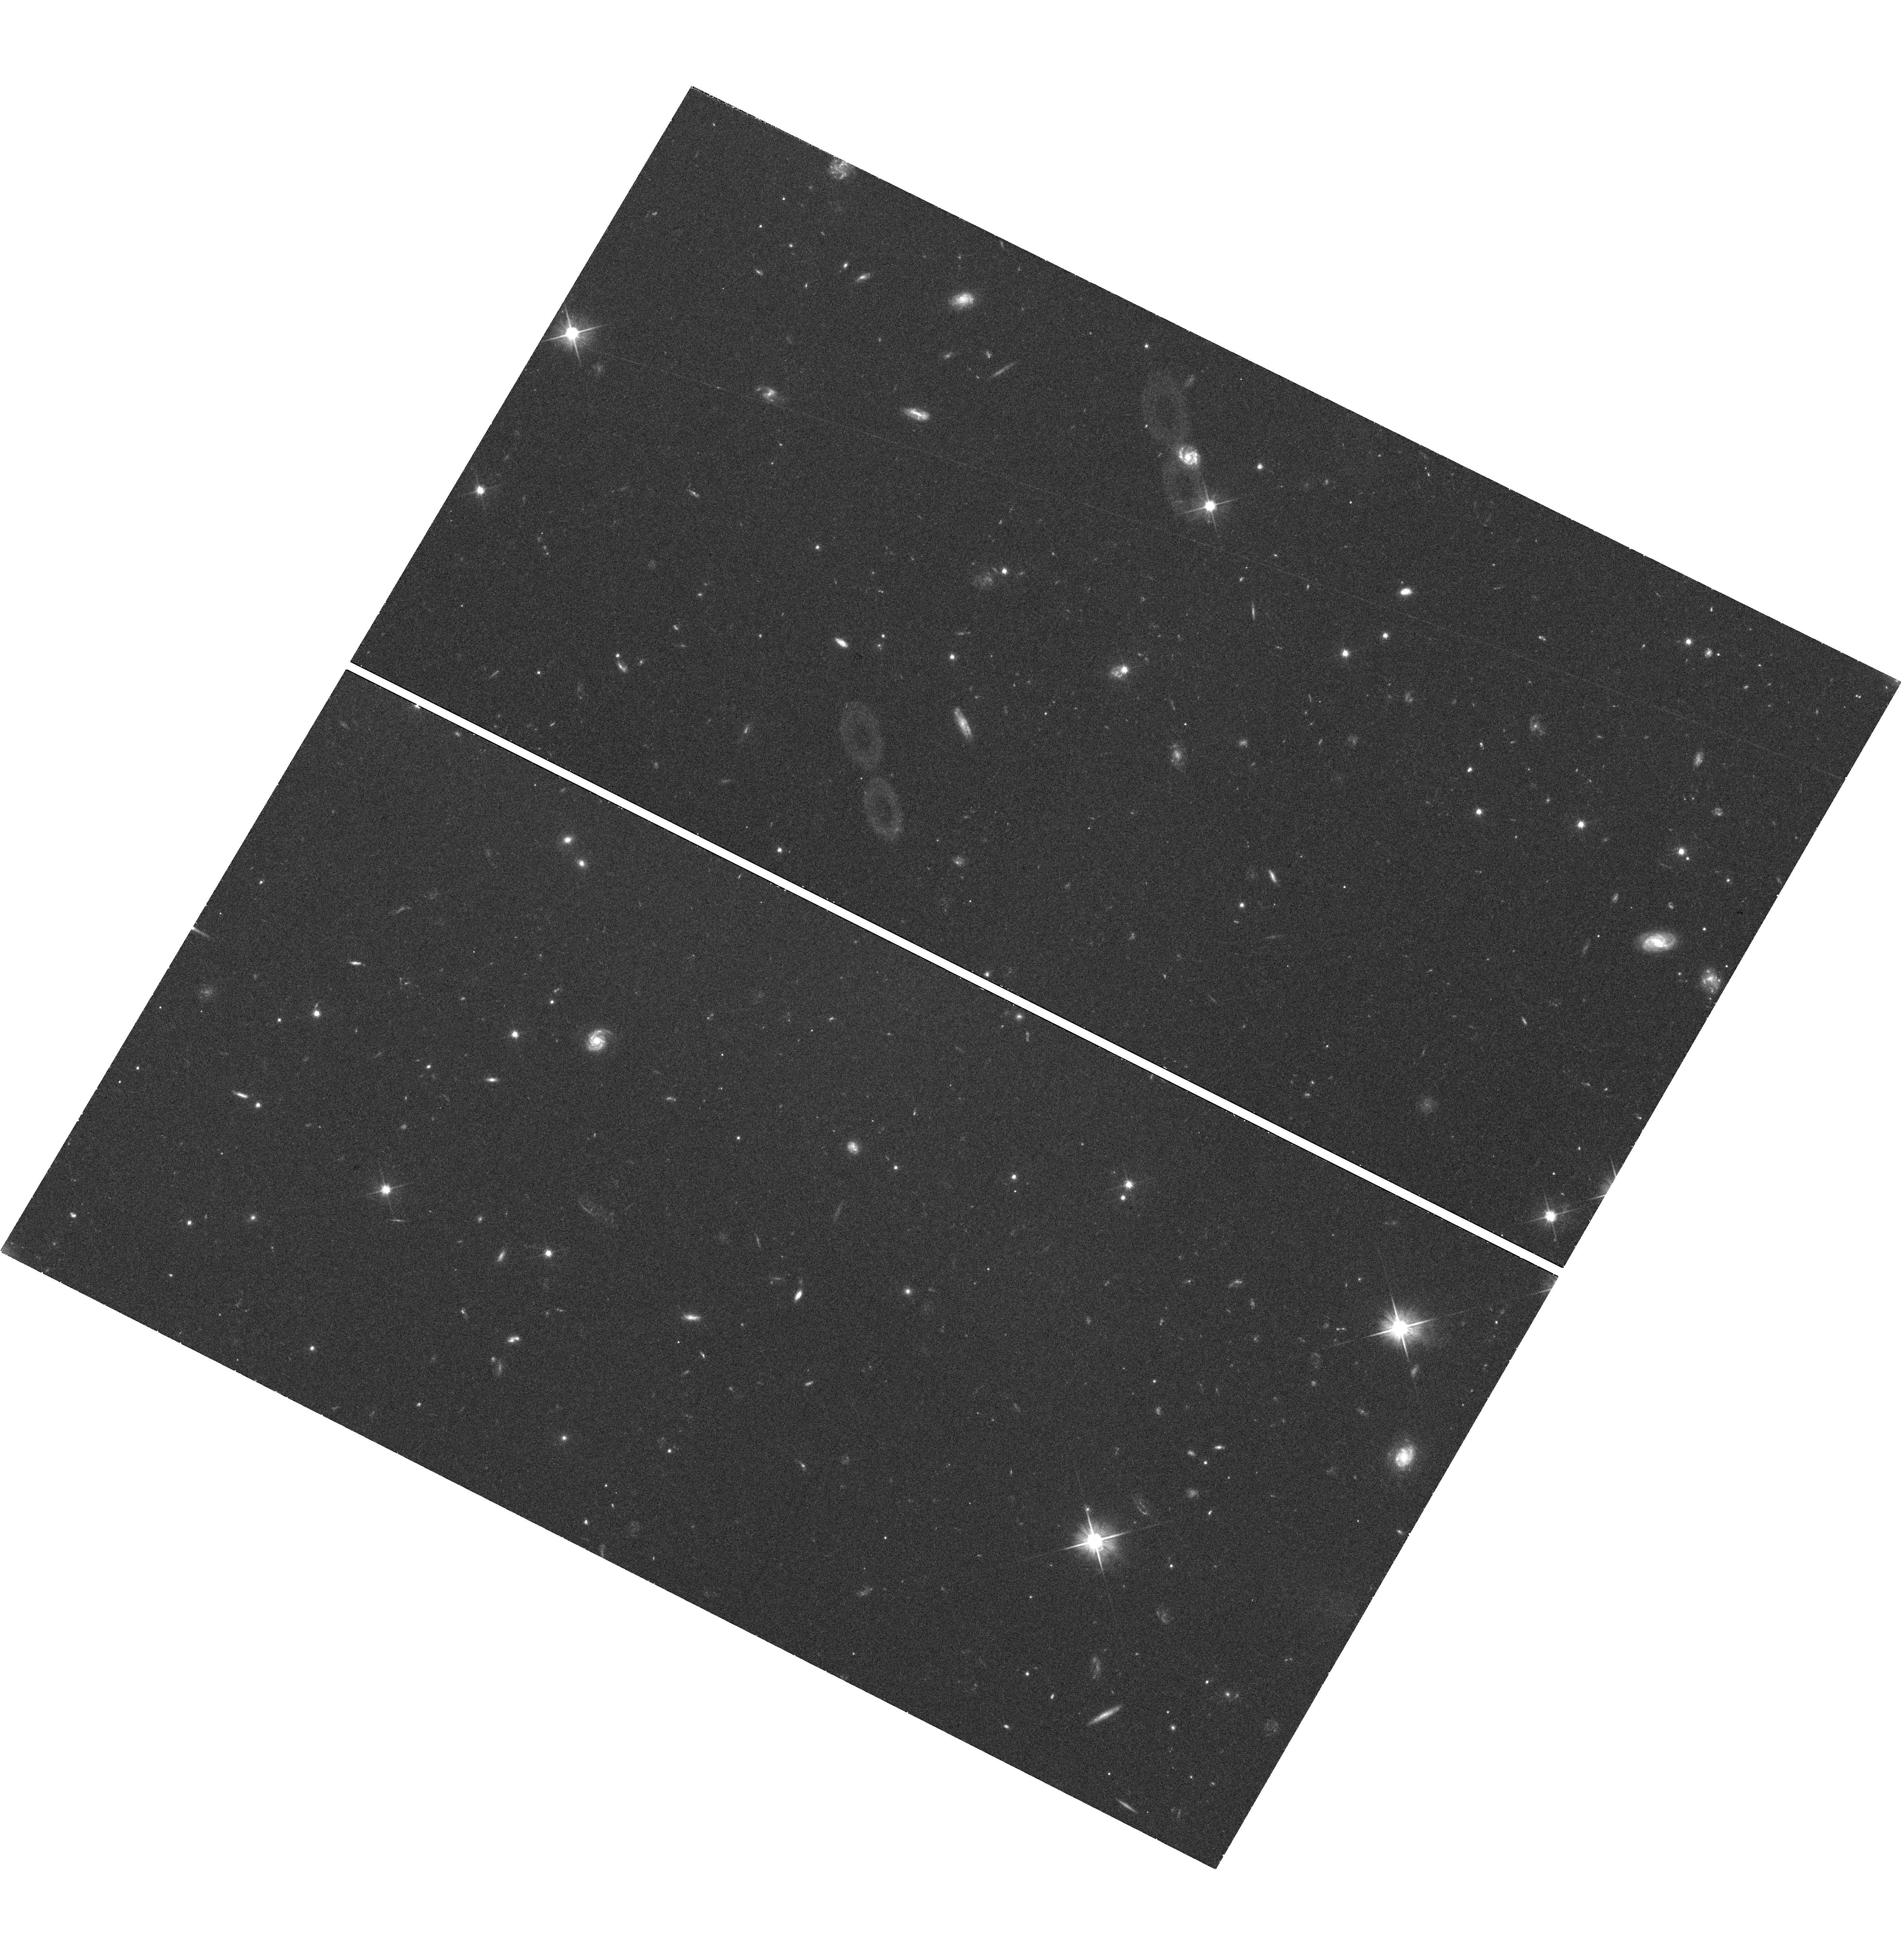
Target: 0730+257
Instrument: WFC3/UVIS
Filter: F606W
Exposure: 42 min
Observation ID: hst_11830_01_wfc3_uvis_f606w_ib8o01

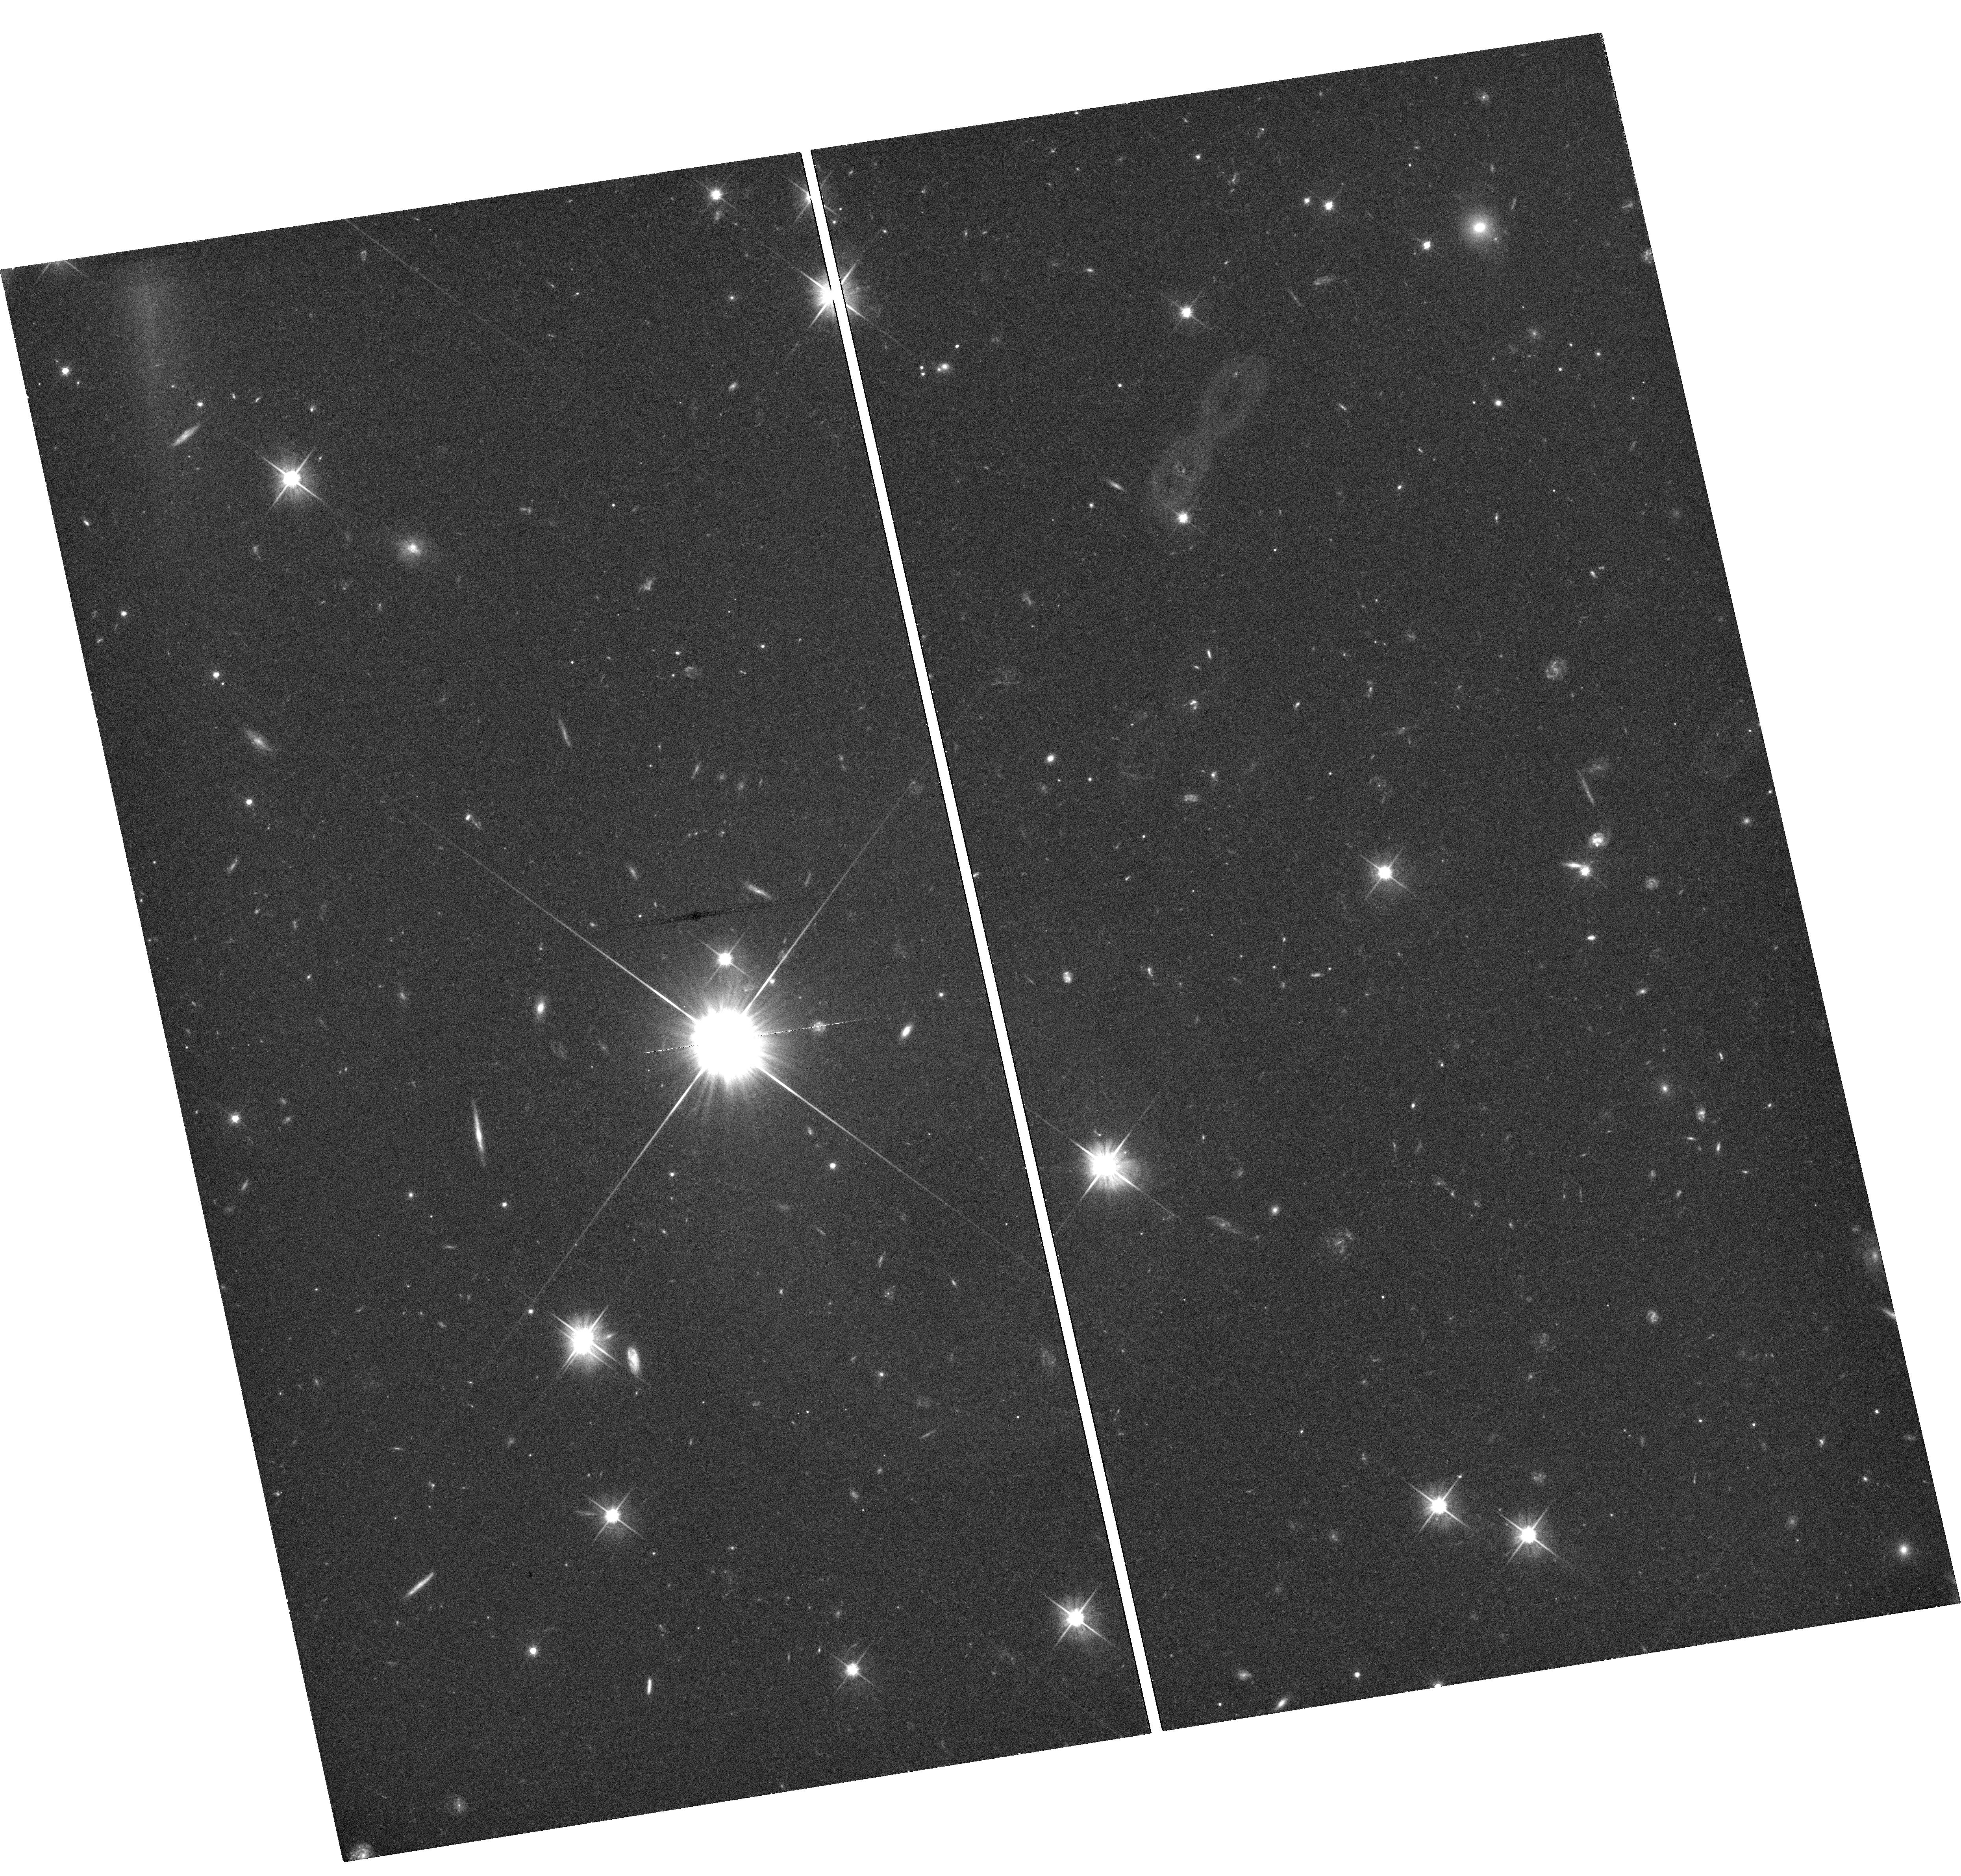
Target: 1834+612
Instrument: WFC3/UVIS
Filter: F606W
Exposure: 45 min
Observation ID: hst_11830_03_wfc3_uvis_f606w_ib8o03

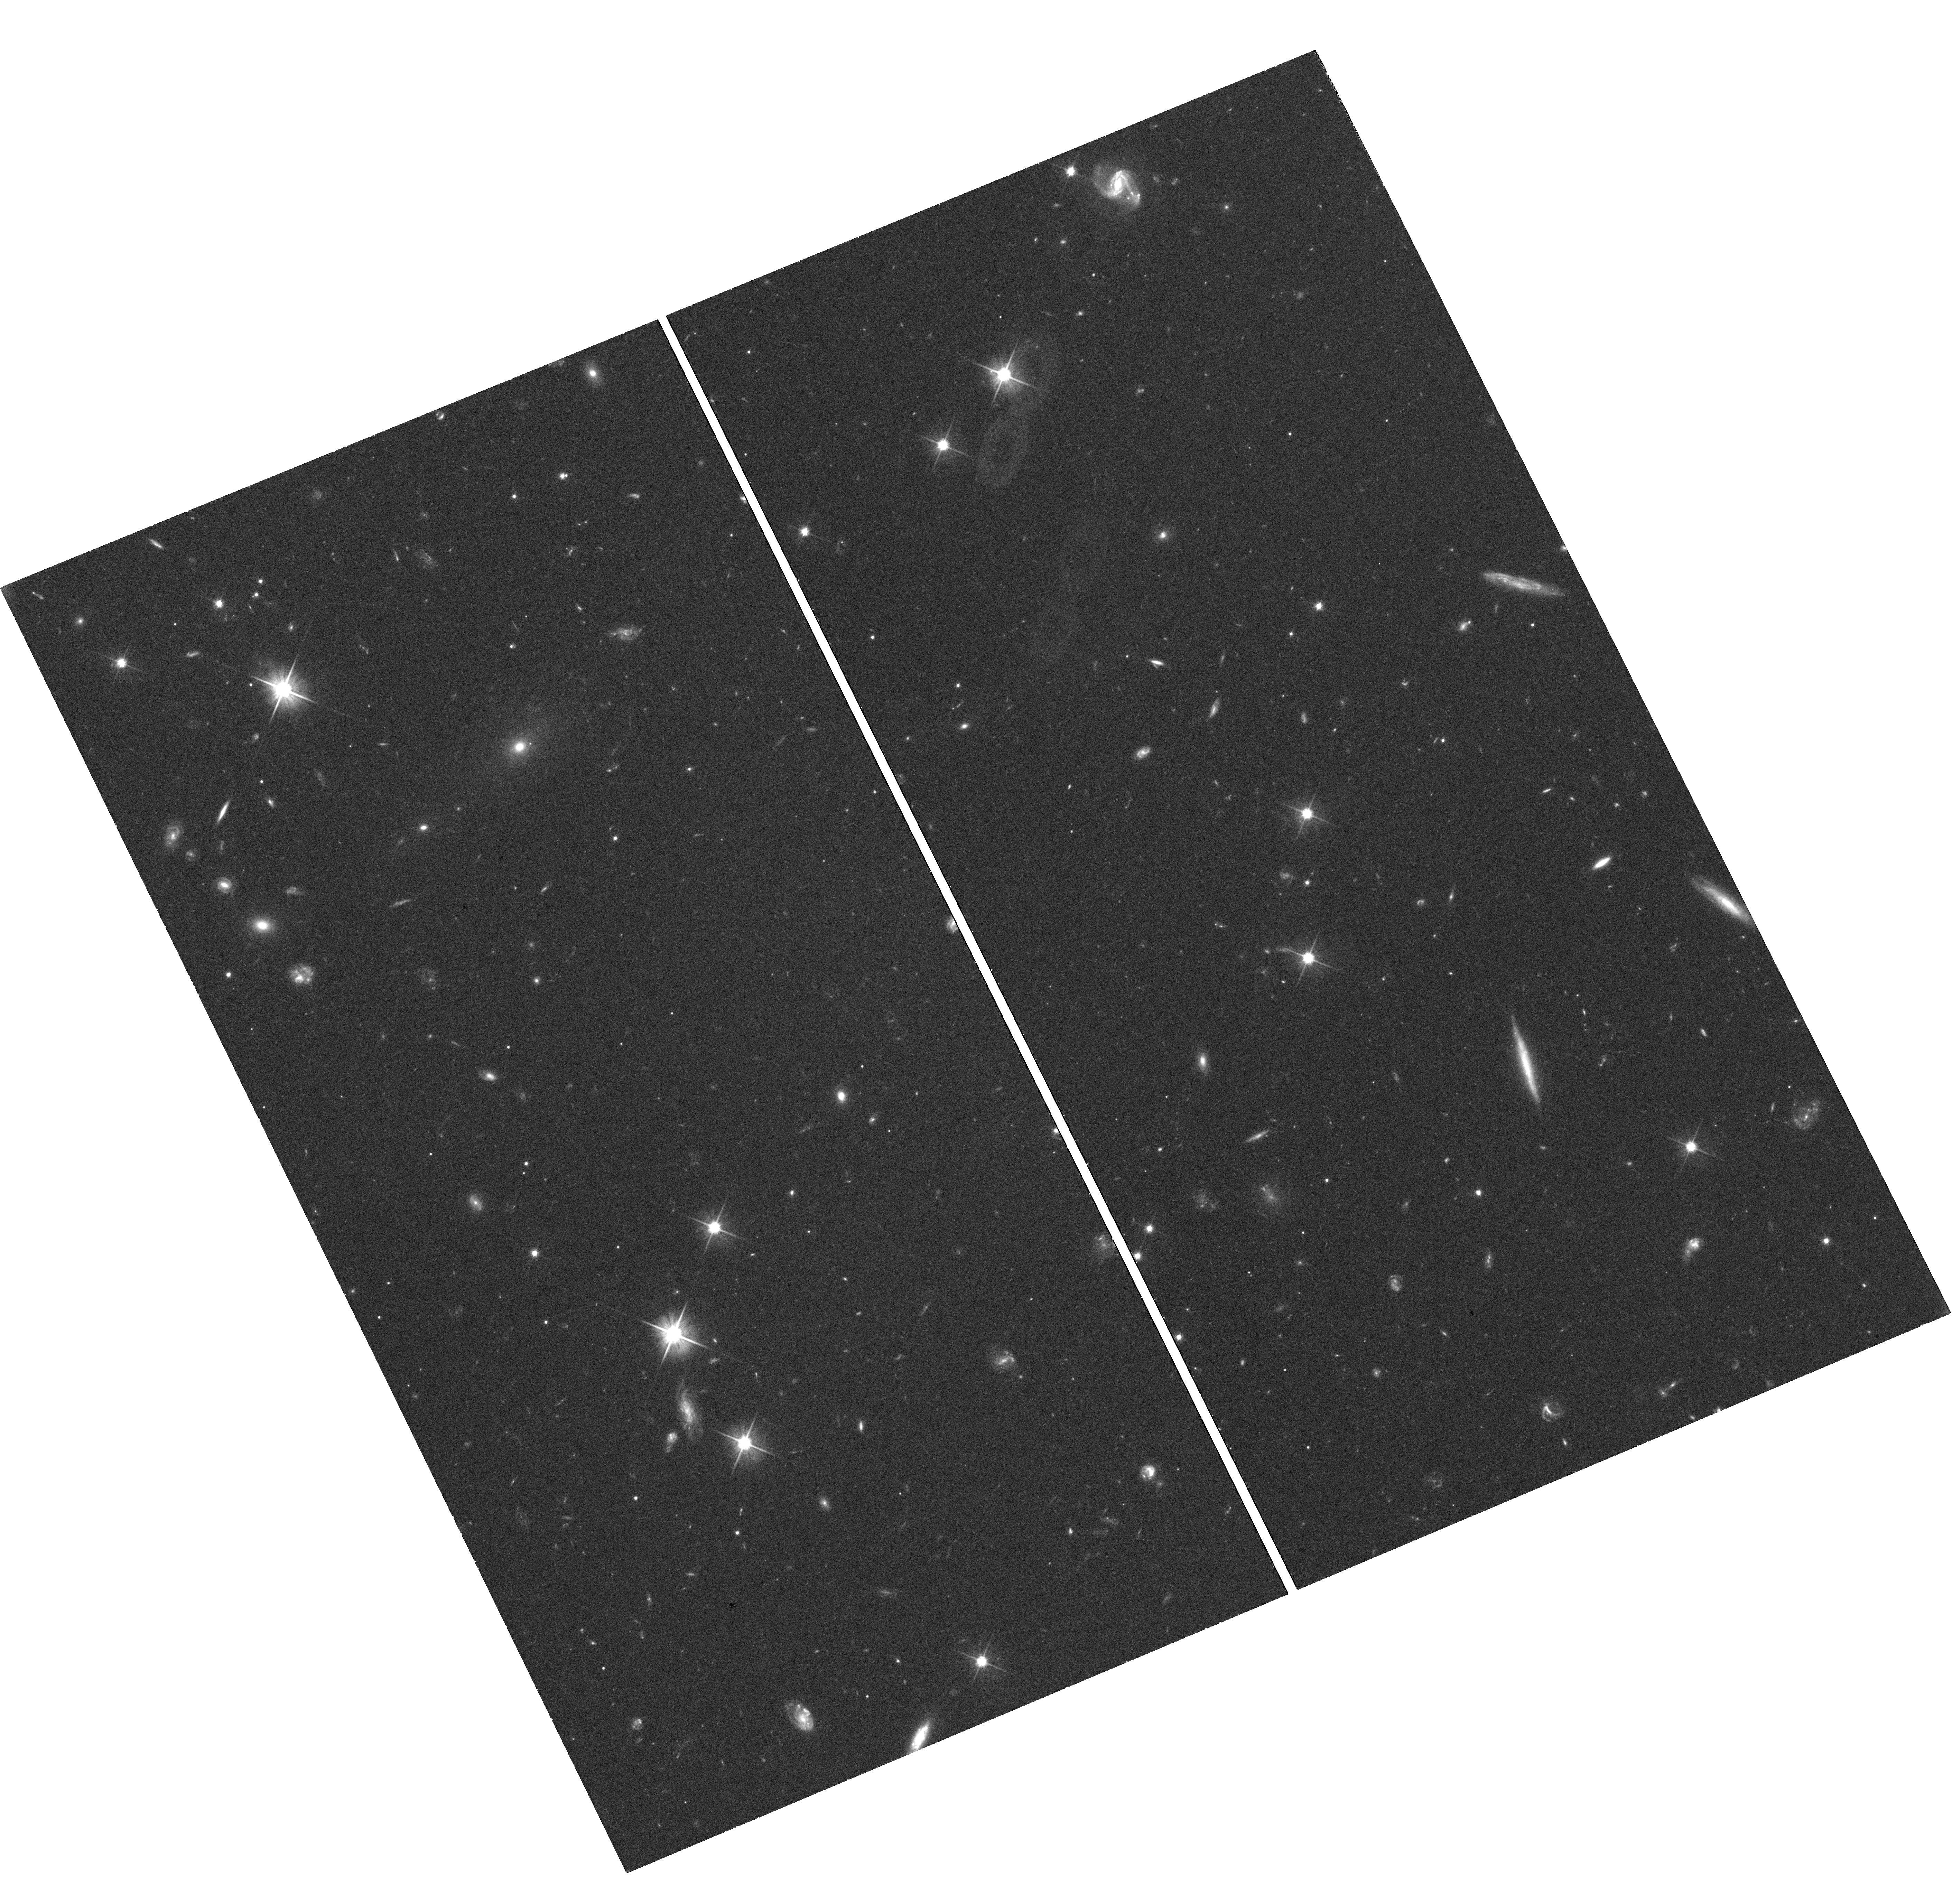
Target: 0805+046
Instrument: WFC3/UVIS
Filter: F606W
Exposure: 40 min
Observation ID: hst_11830_02_wfc3_uvis_f606w_ib8o02

Jets at Intermediate Redshifts: Shedding Light on Emission Mechanisms and Physics (PI: Sambruna, Rita M.)

We propose observations of a small sample of intermediate-redshift radio jets (2<z<3) matched in radio properties with the one we previously observed at z<=1. The goal is to investigate the physics of jets in a significantly different cosmological environment. While observations of jets at high z (>=3-4) tend to confirm the IC/CMB origin of the X-ray emission, the limited morphological information available due to the faintness of the radio emission prevents more detailed studies. Observations at intermediate z will bridge the gap, allowing us to study the role of both the increase of the CMB energy and intergalactic matter densities on the X-ray emission properties and physics of jets.